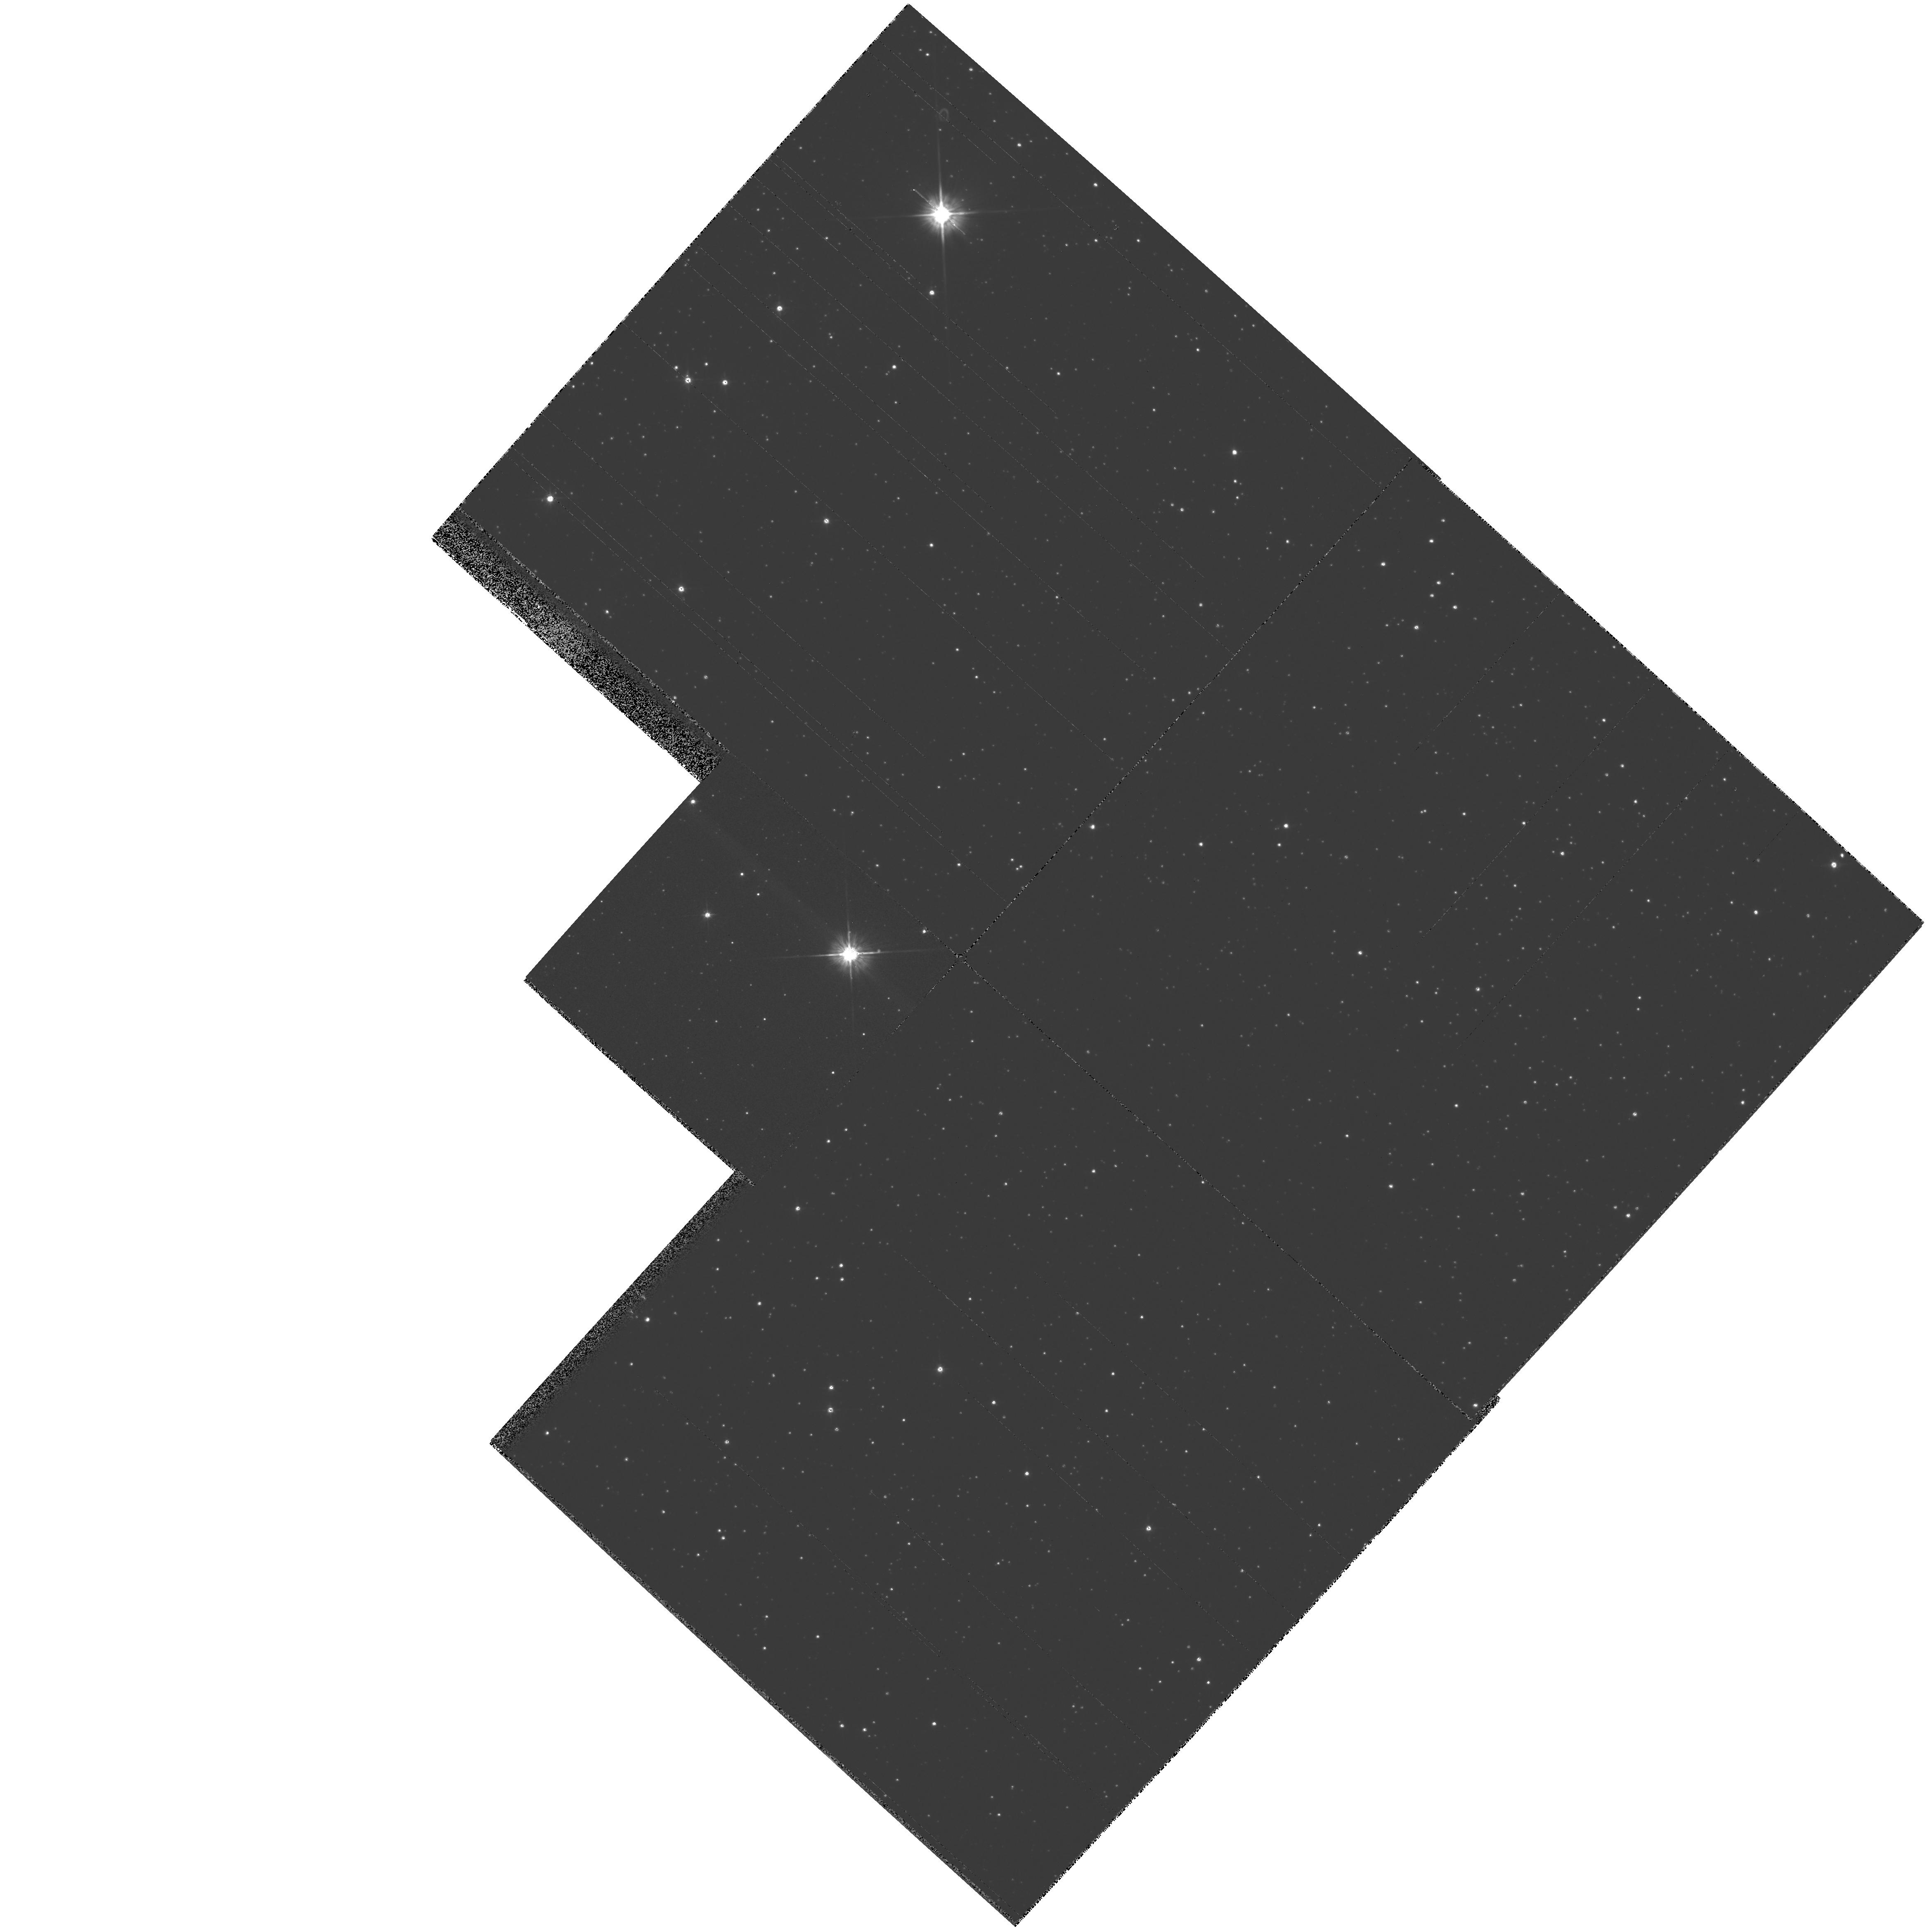
Target: SAKURAI-NOVALIKE-VAR. Instrument: WFPC2/PC. Filter: F555W. Exposure: 2 min. Observation ID: hst_7207_01_wfpc2_pc_f555w_u3de01

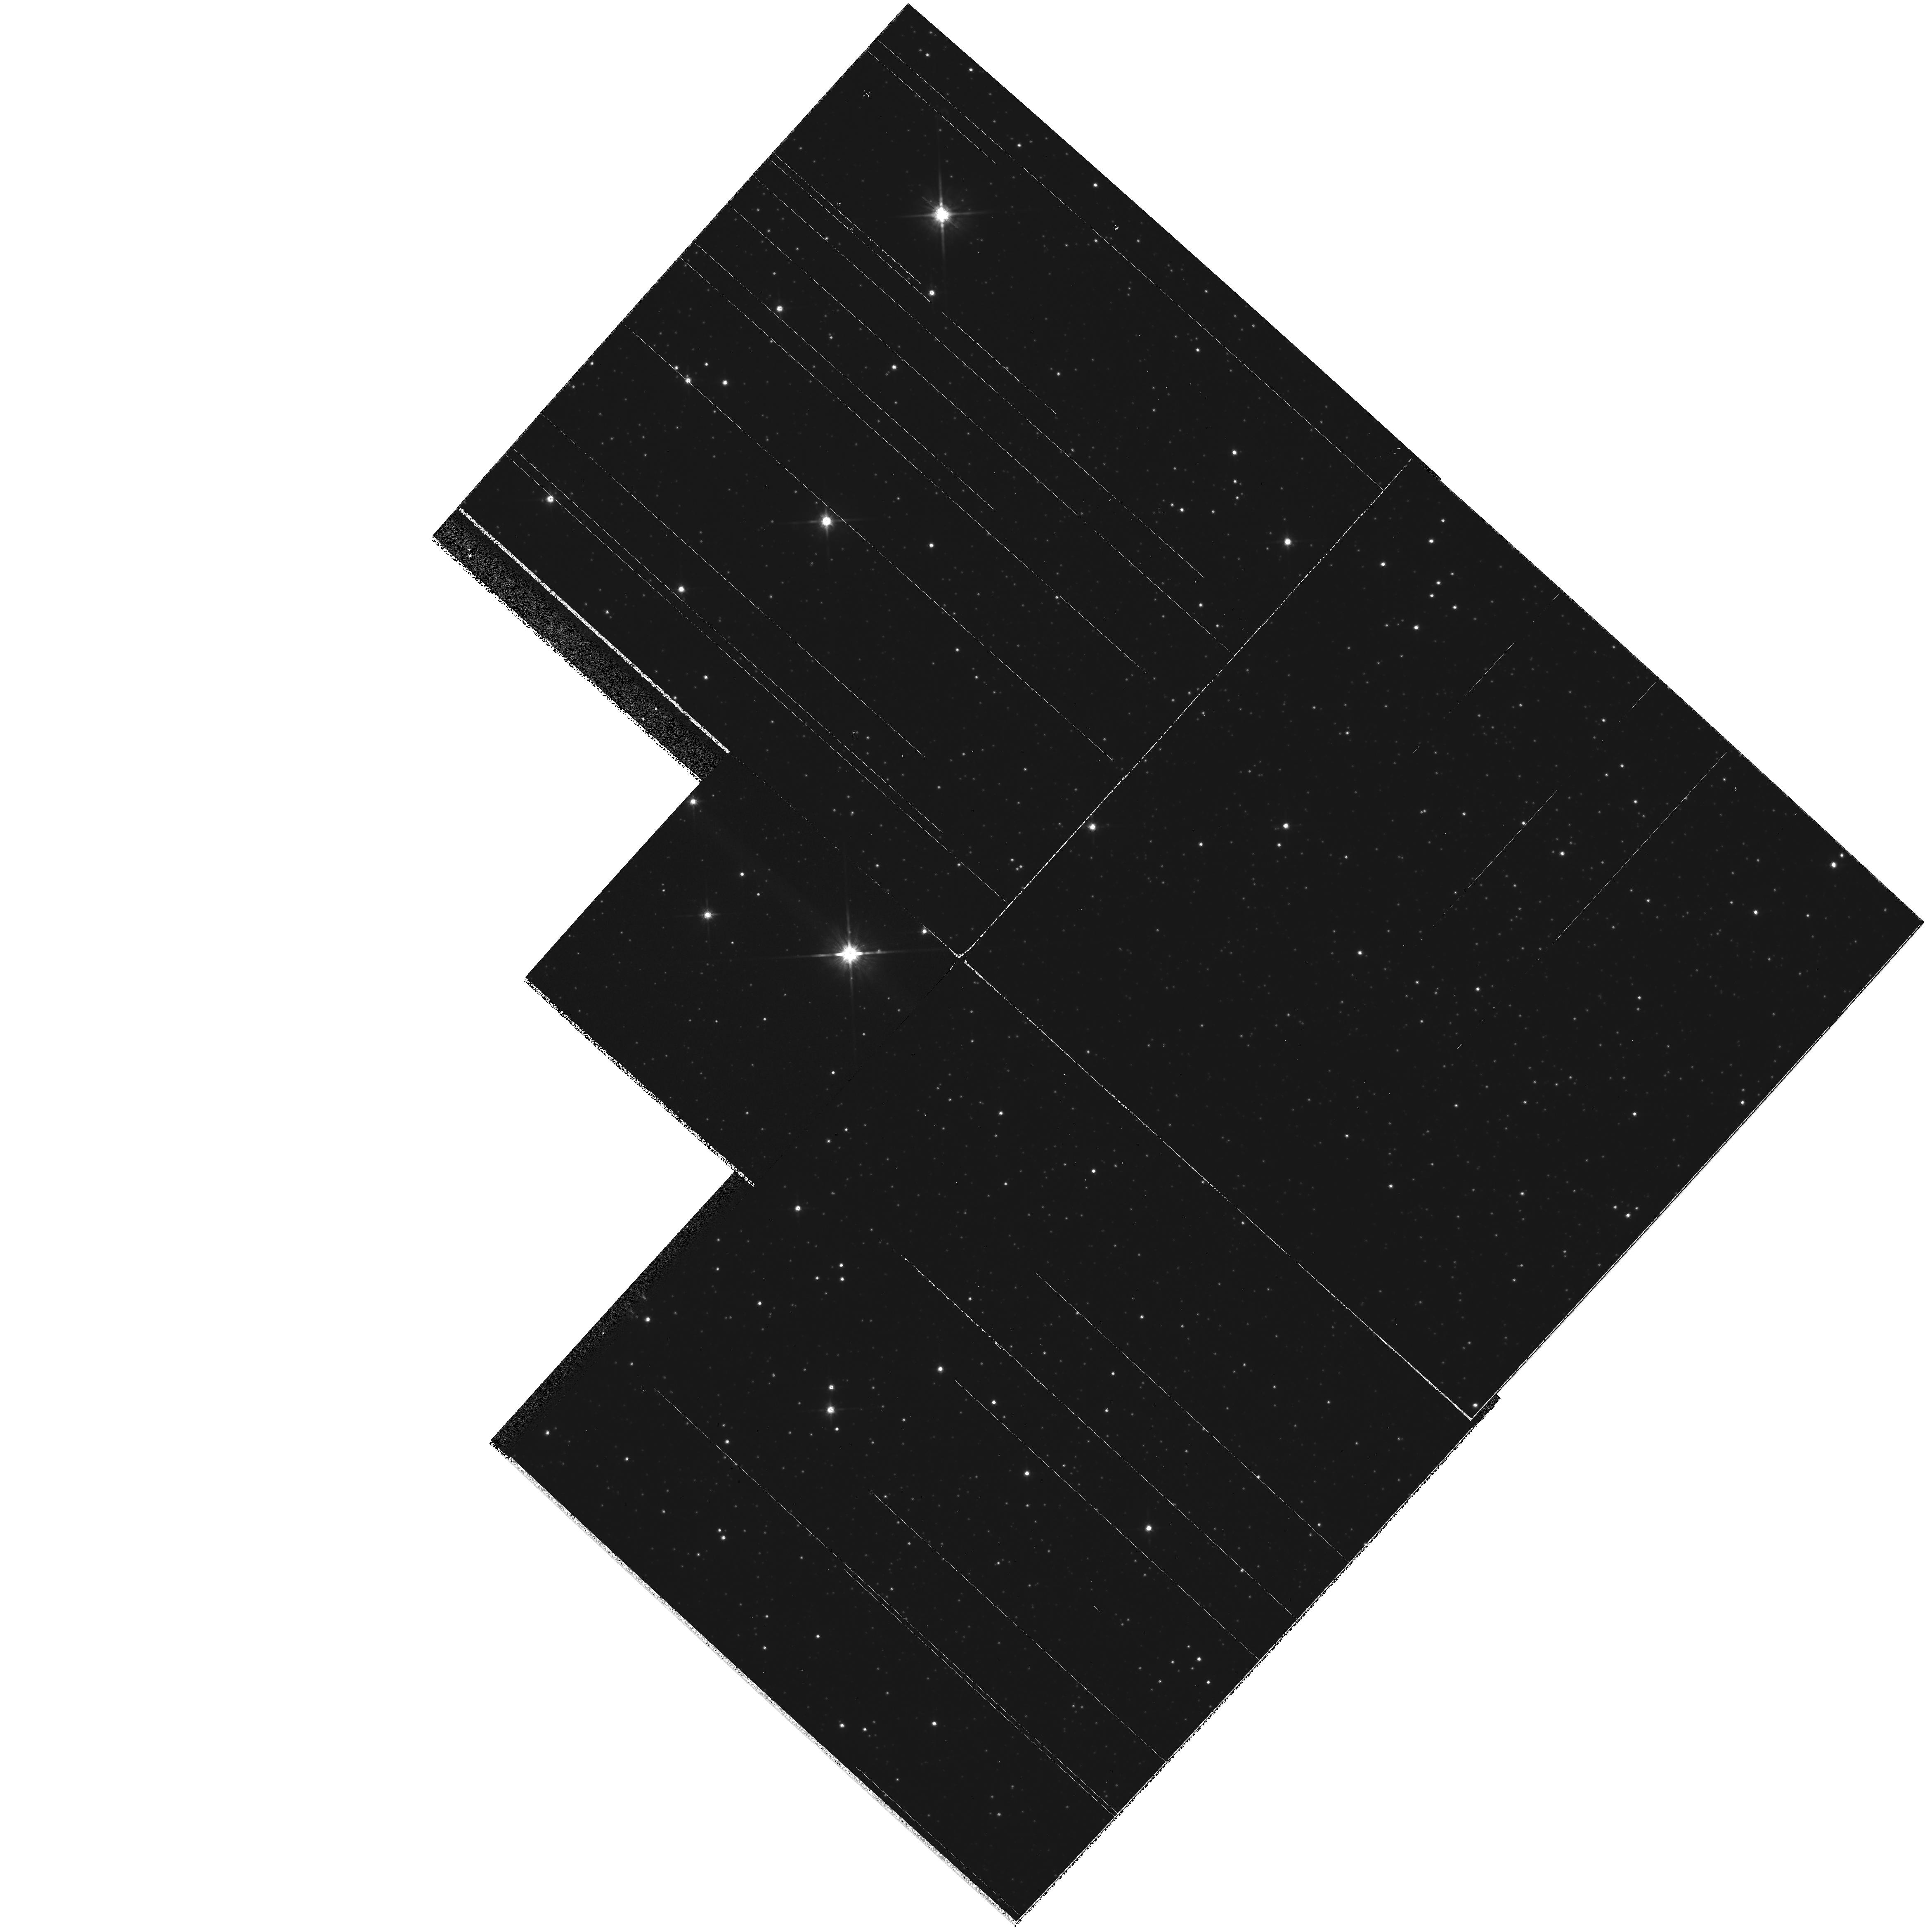
Target: SAKURAI-NOVALIKE-VAR. Instrument: WFPC2/PC. Filter: F814W. Exposure: 2 min. Observation ID: hst_7207_01_wfpc2_pc_f814w_u3de01

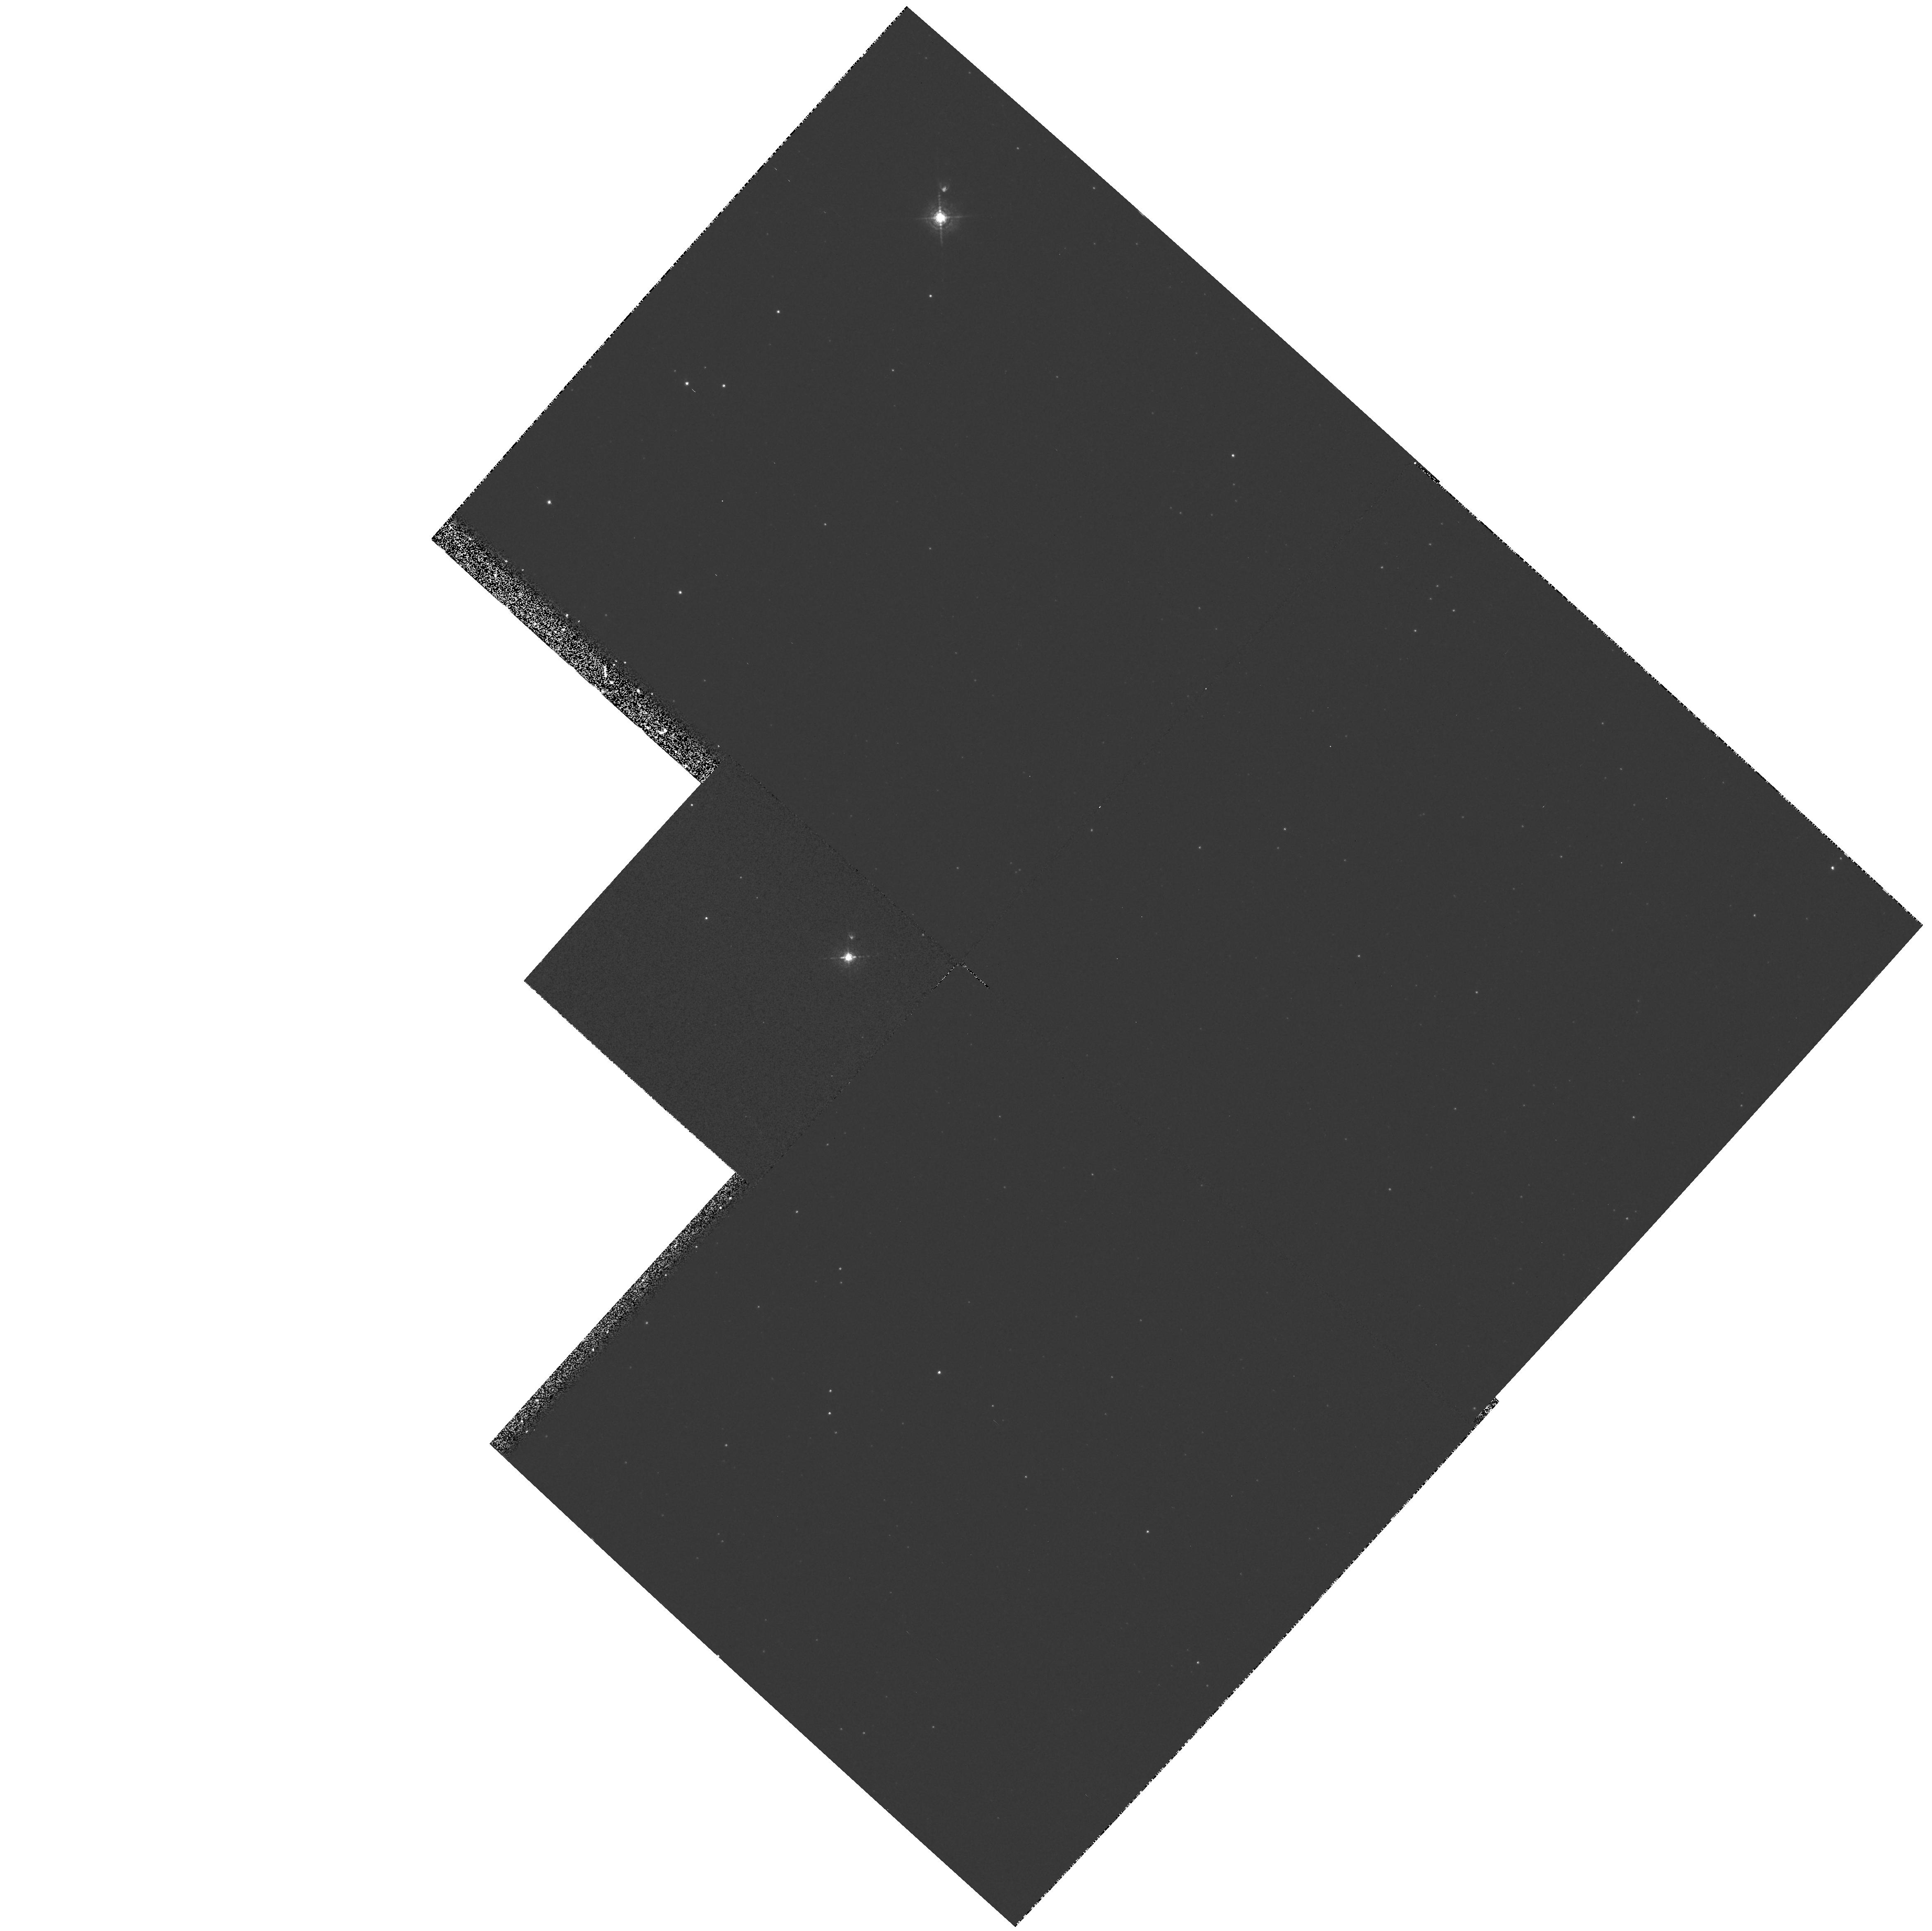
Target: SAKURAI-NOVALIKE-VAR. Instrument: WFPC2/PC. Filter: F502N. Exposure: 10 min. Observation ID: hst_7207_01_wfpc2_pc_f502n_u3de01

SAKURAIS NOVALIKE VARIABLE IN SAGITTARIUS: EJECTA AND LIGHT ECHOES (PI: Bond, Howard)

One orbit of HST time will be devoted to imaging the novalike variable in Sagittarius discovered by Sakurai, believed to be a planetary-nebula nucleus undergoing a final helium shell flash. Broad-band V,I and narrow-band [O III] images will be obtained. These initial observations will allow us to follow the evolution of this object, and in future years, HST observers will subtract these baseline images from their images, in order to detect expanding ejecta and light echoes.